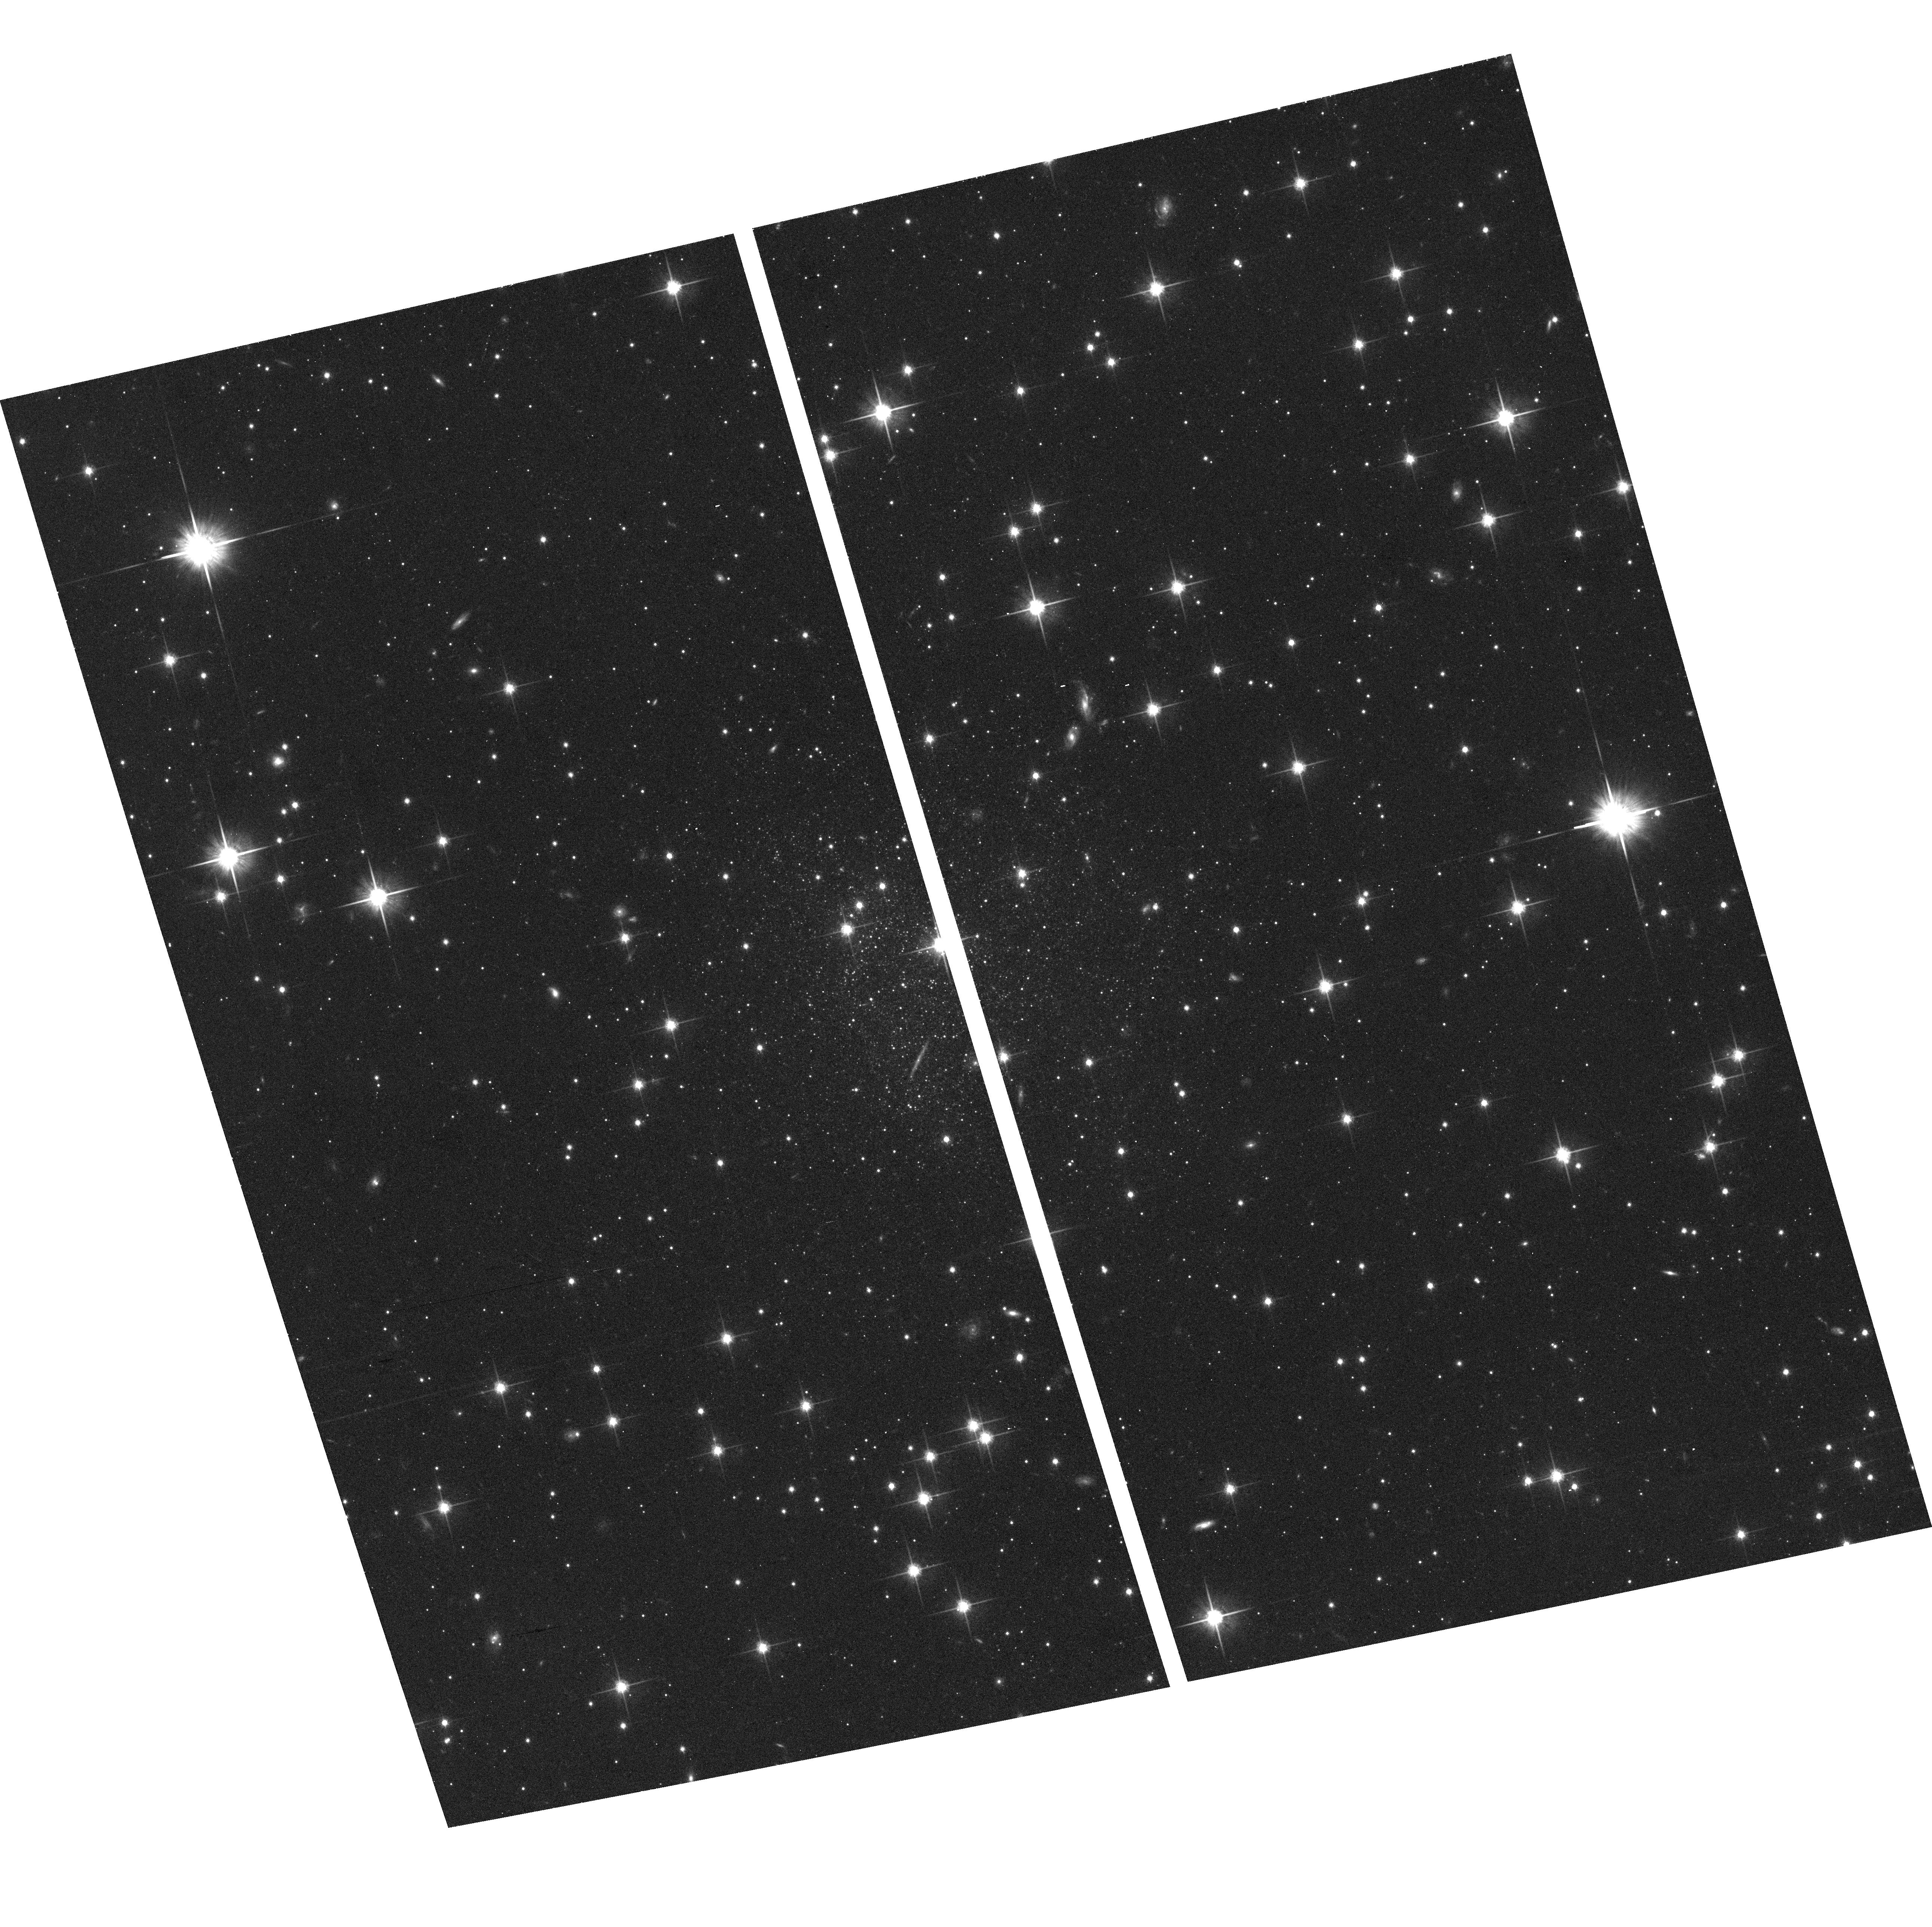
Target: HIPASS1351-47
Instrument: ACS/WFC
Filter: F814W
Exposure: 15 min
Observation ID: hst_10235_13_acs_wfc_f814w_j8xz13

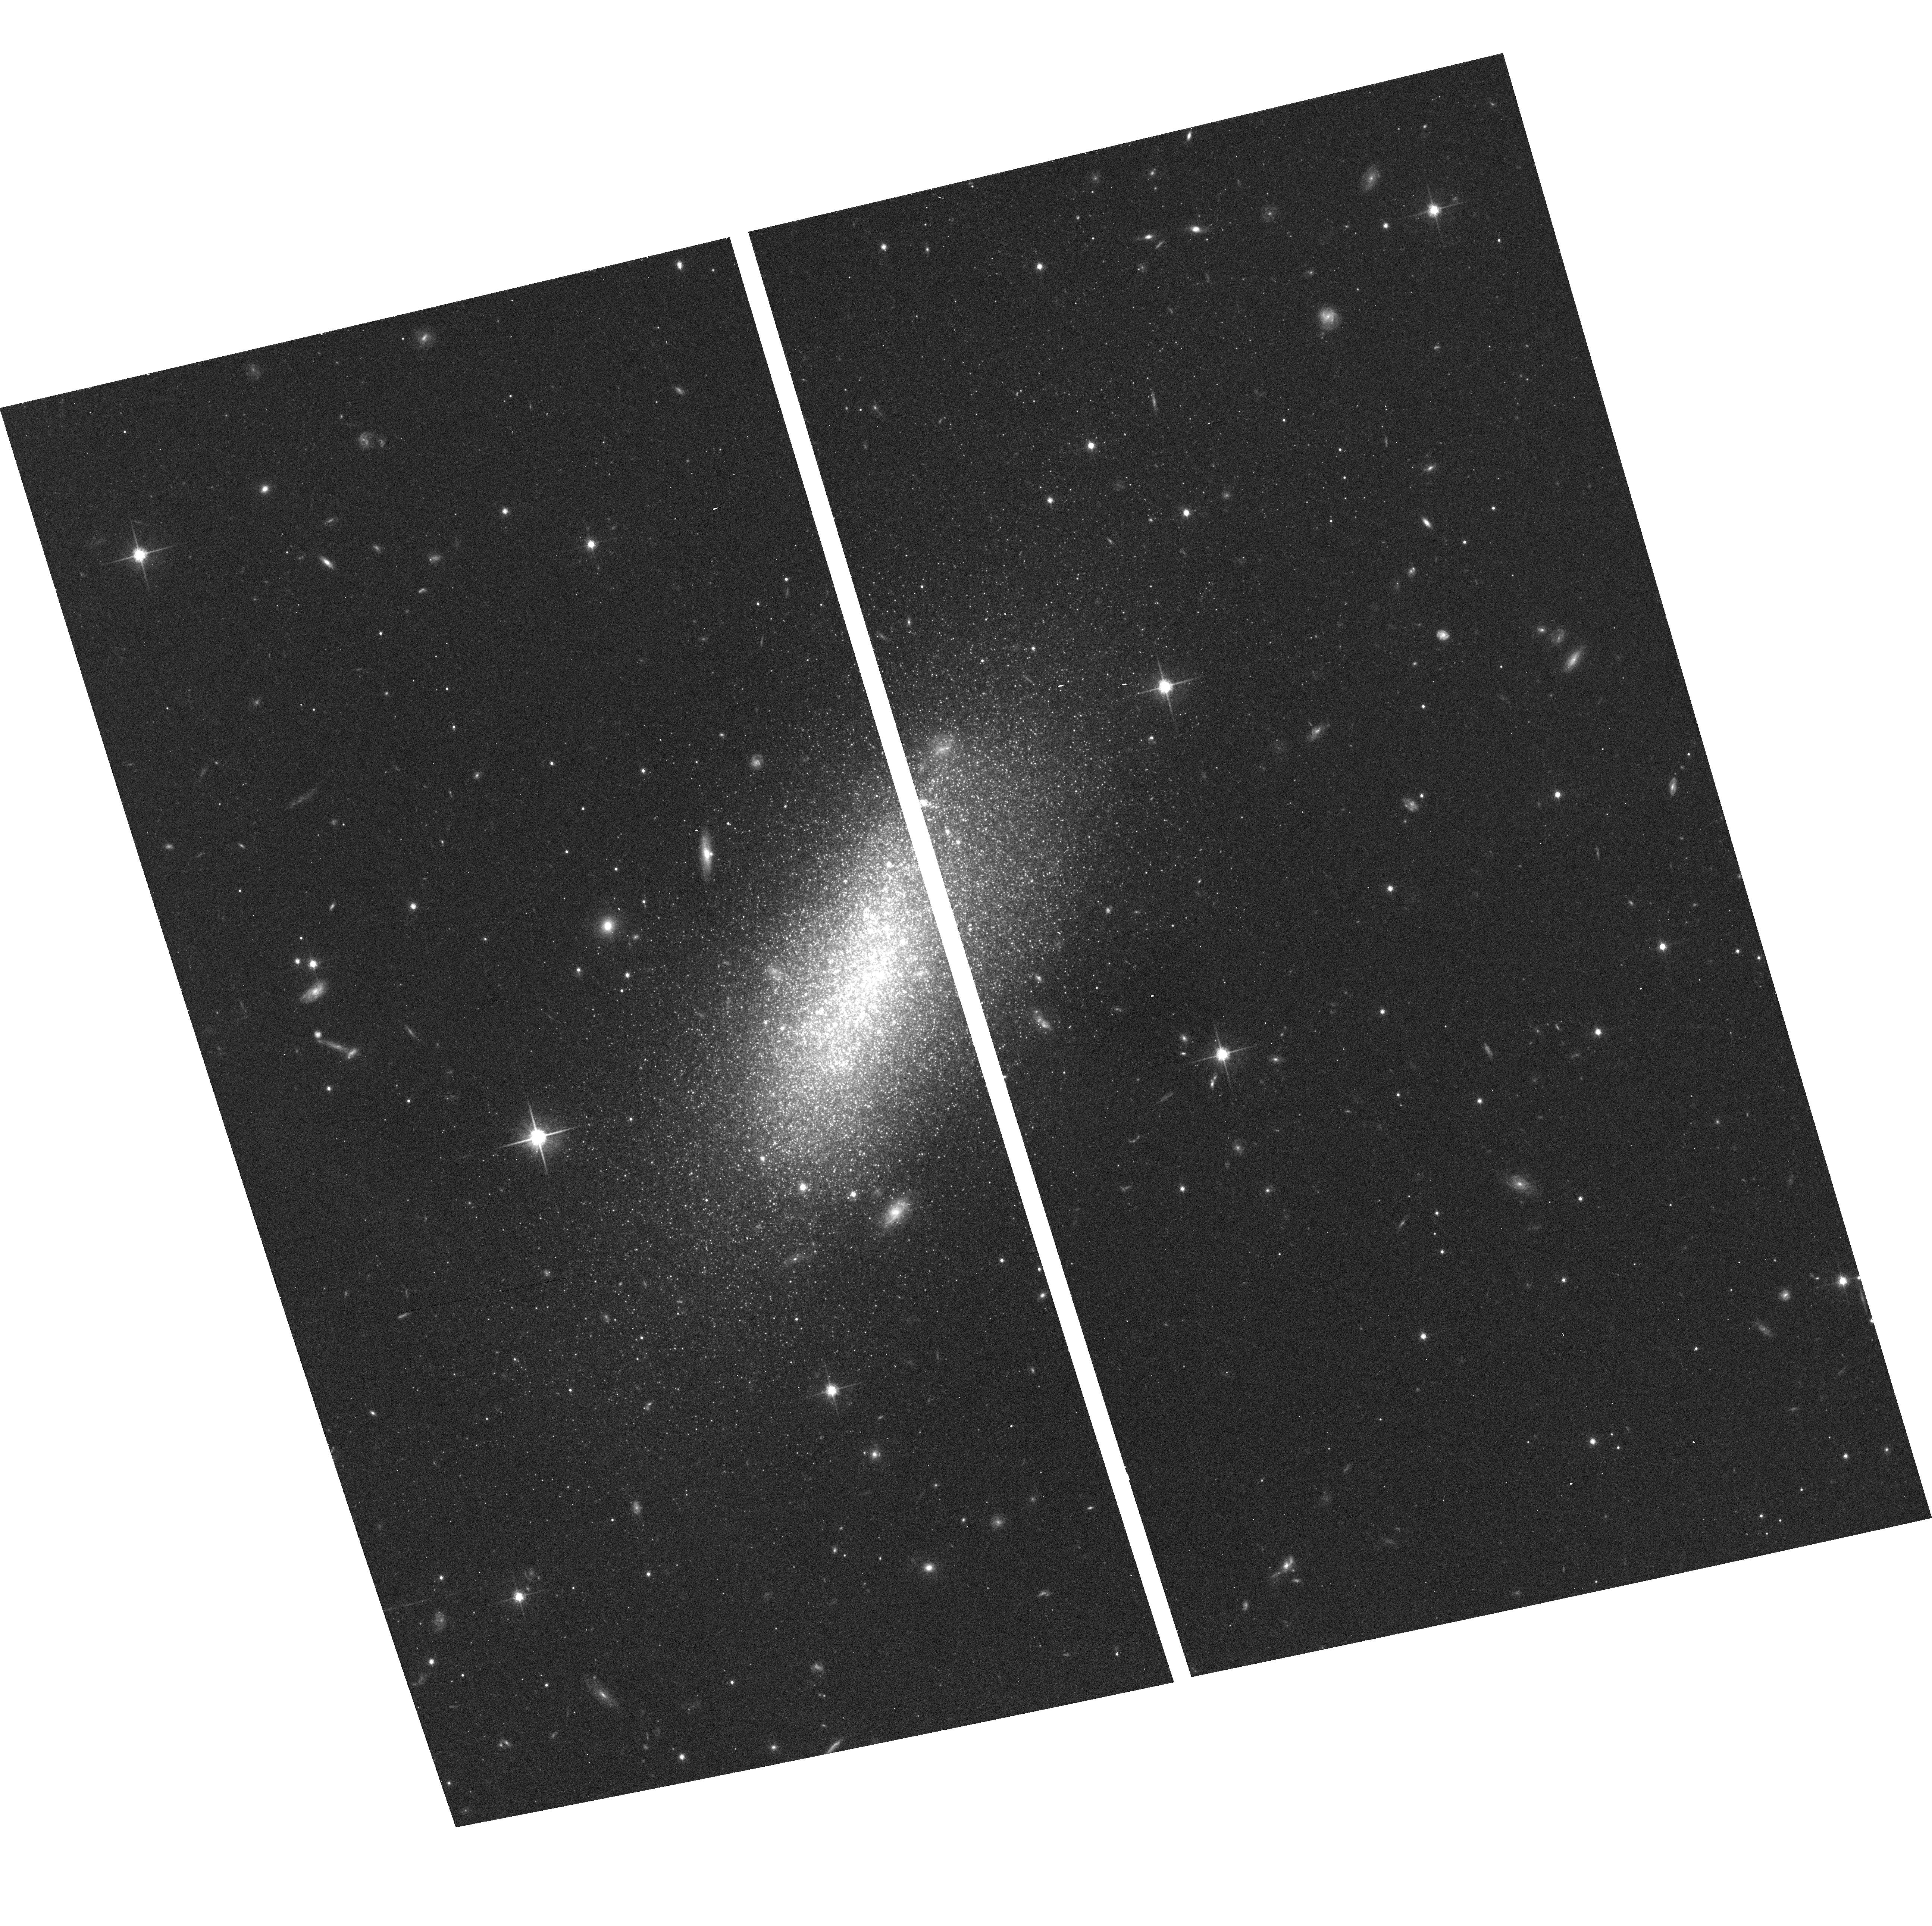
Target: I4247
Instrument: ACS/WFC
Filter: F814W
Exposure: 15 min
Observation ID: hst_10235_08_acs_wfc_f814w_j8xz08

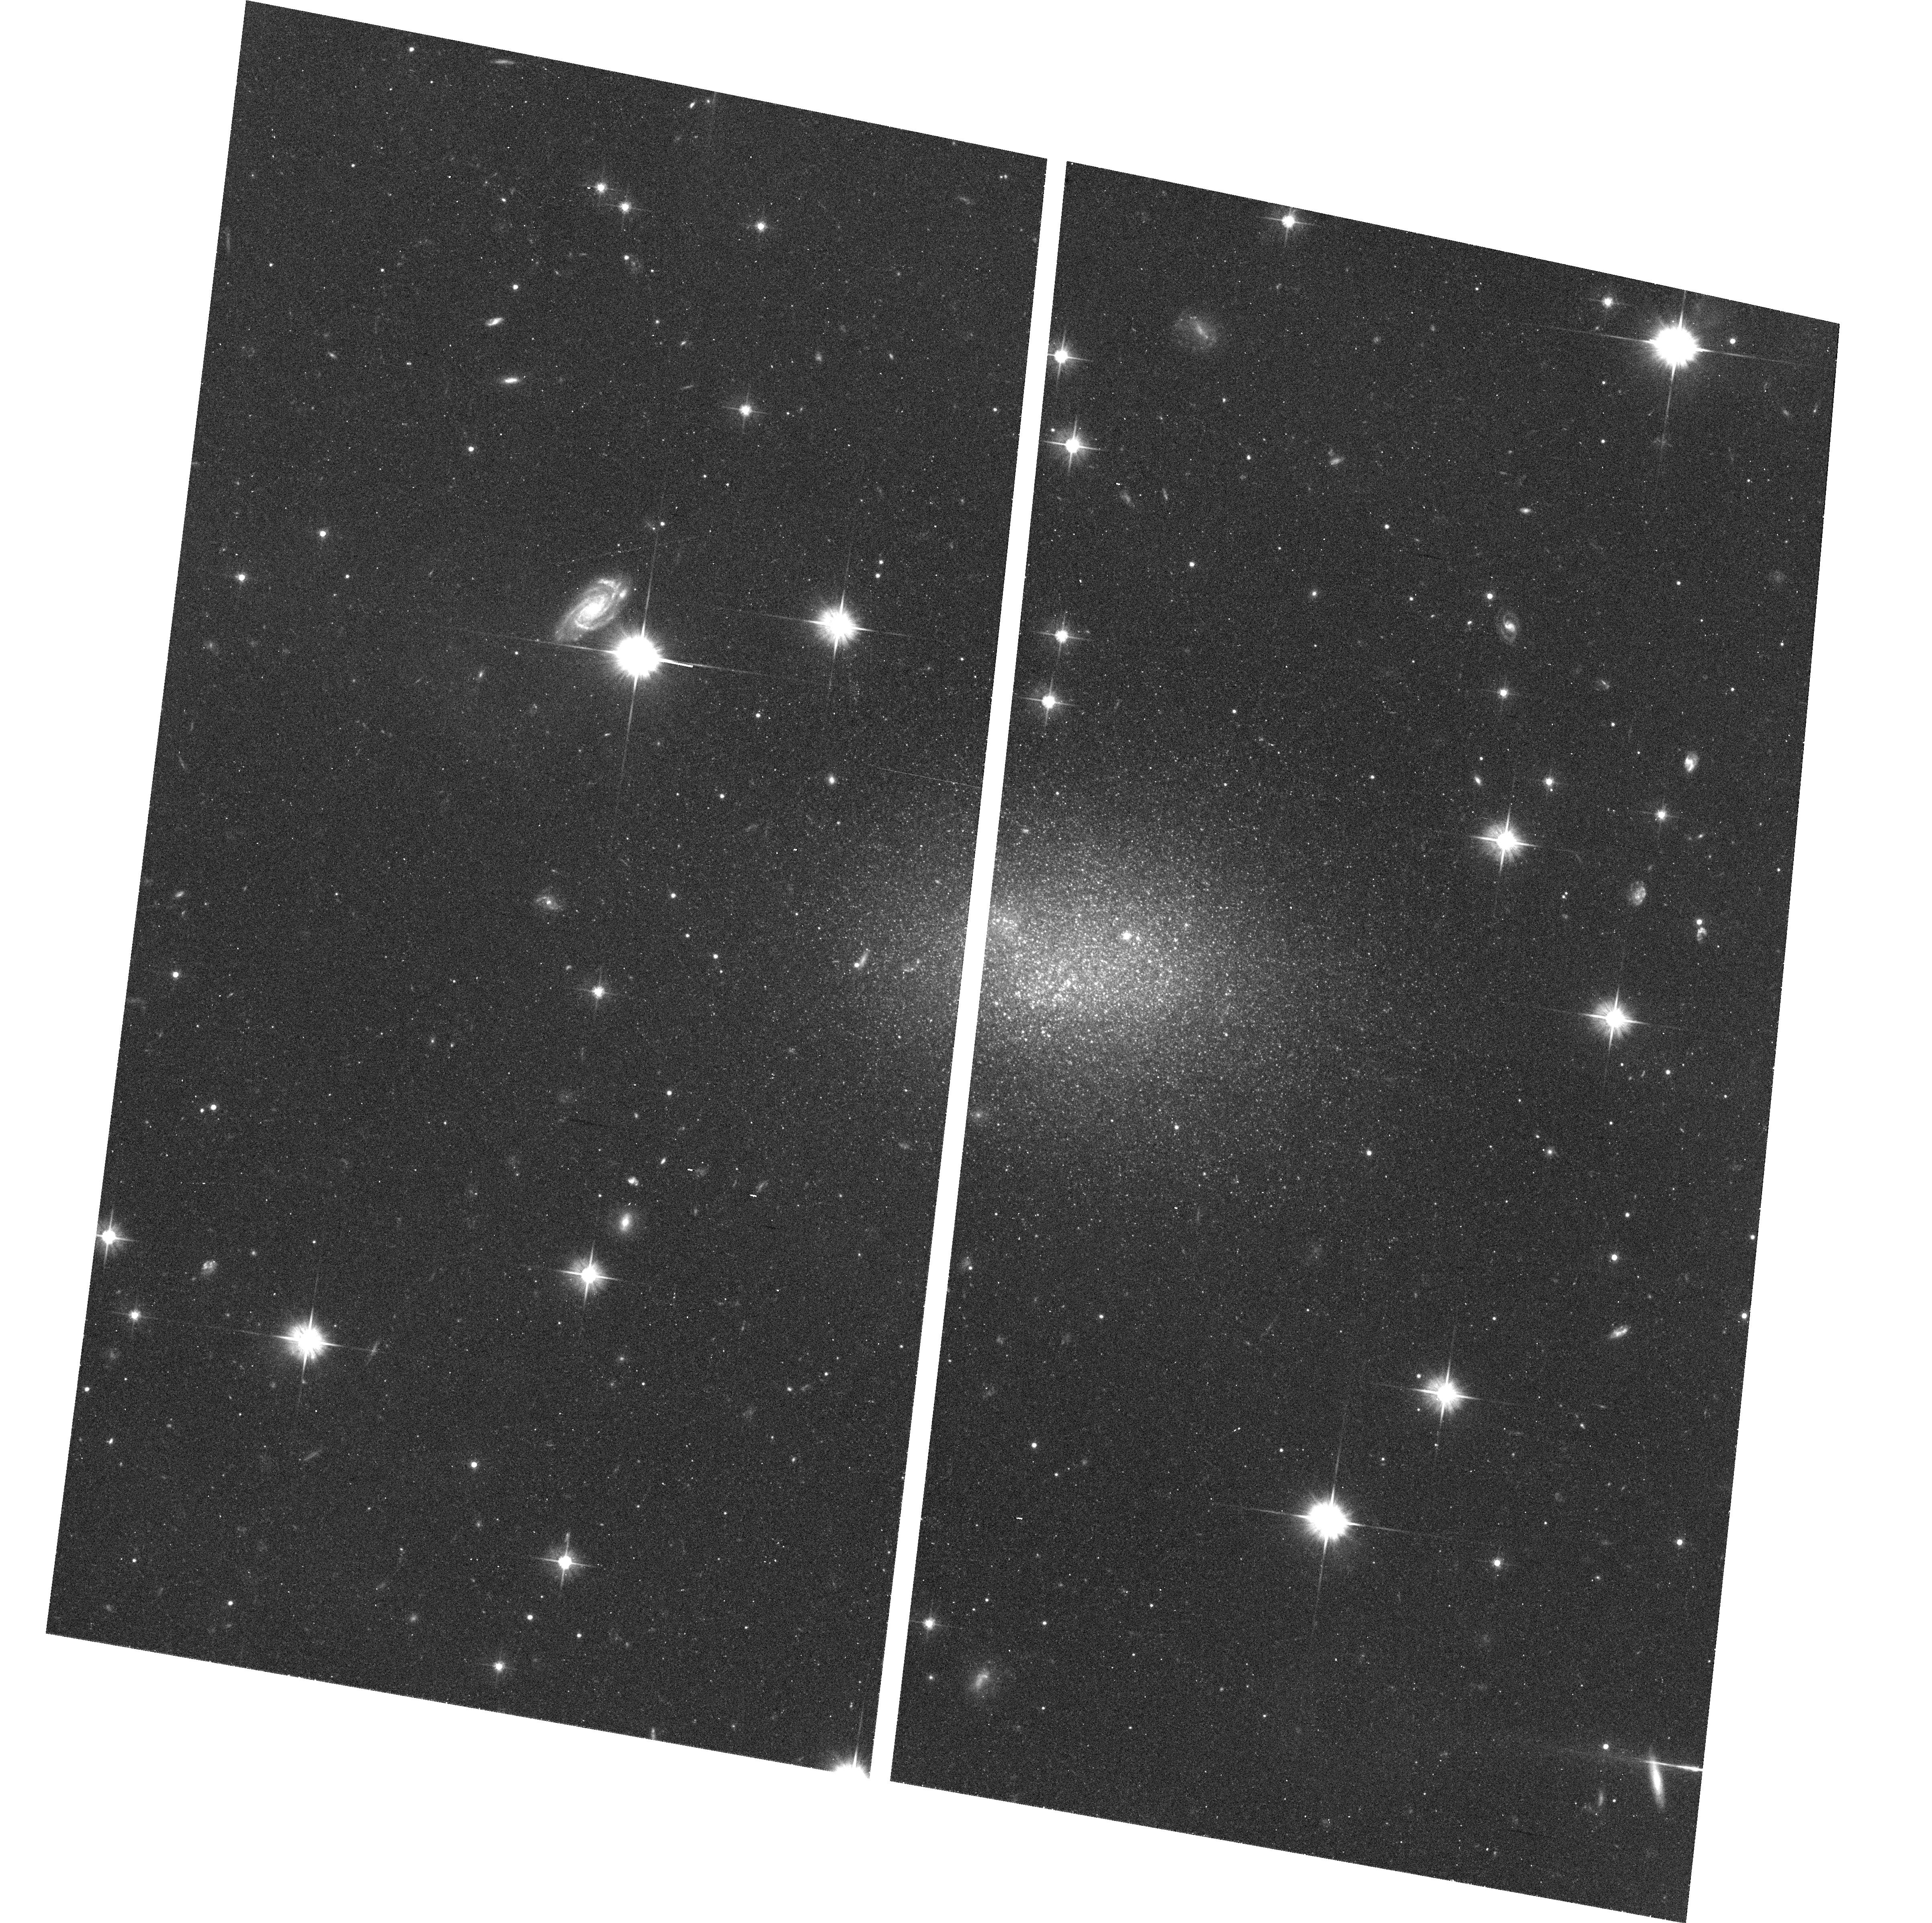
Target: E320-14
Instrument: ACS/WFC
Filter: F606W
Exposure: 20 min
Observation ID: hst_10235_02_acs_wfc_f606w_j8xz02

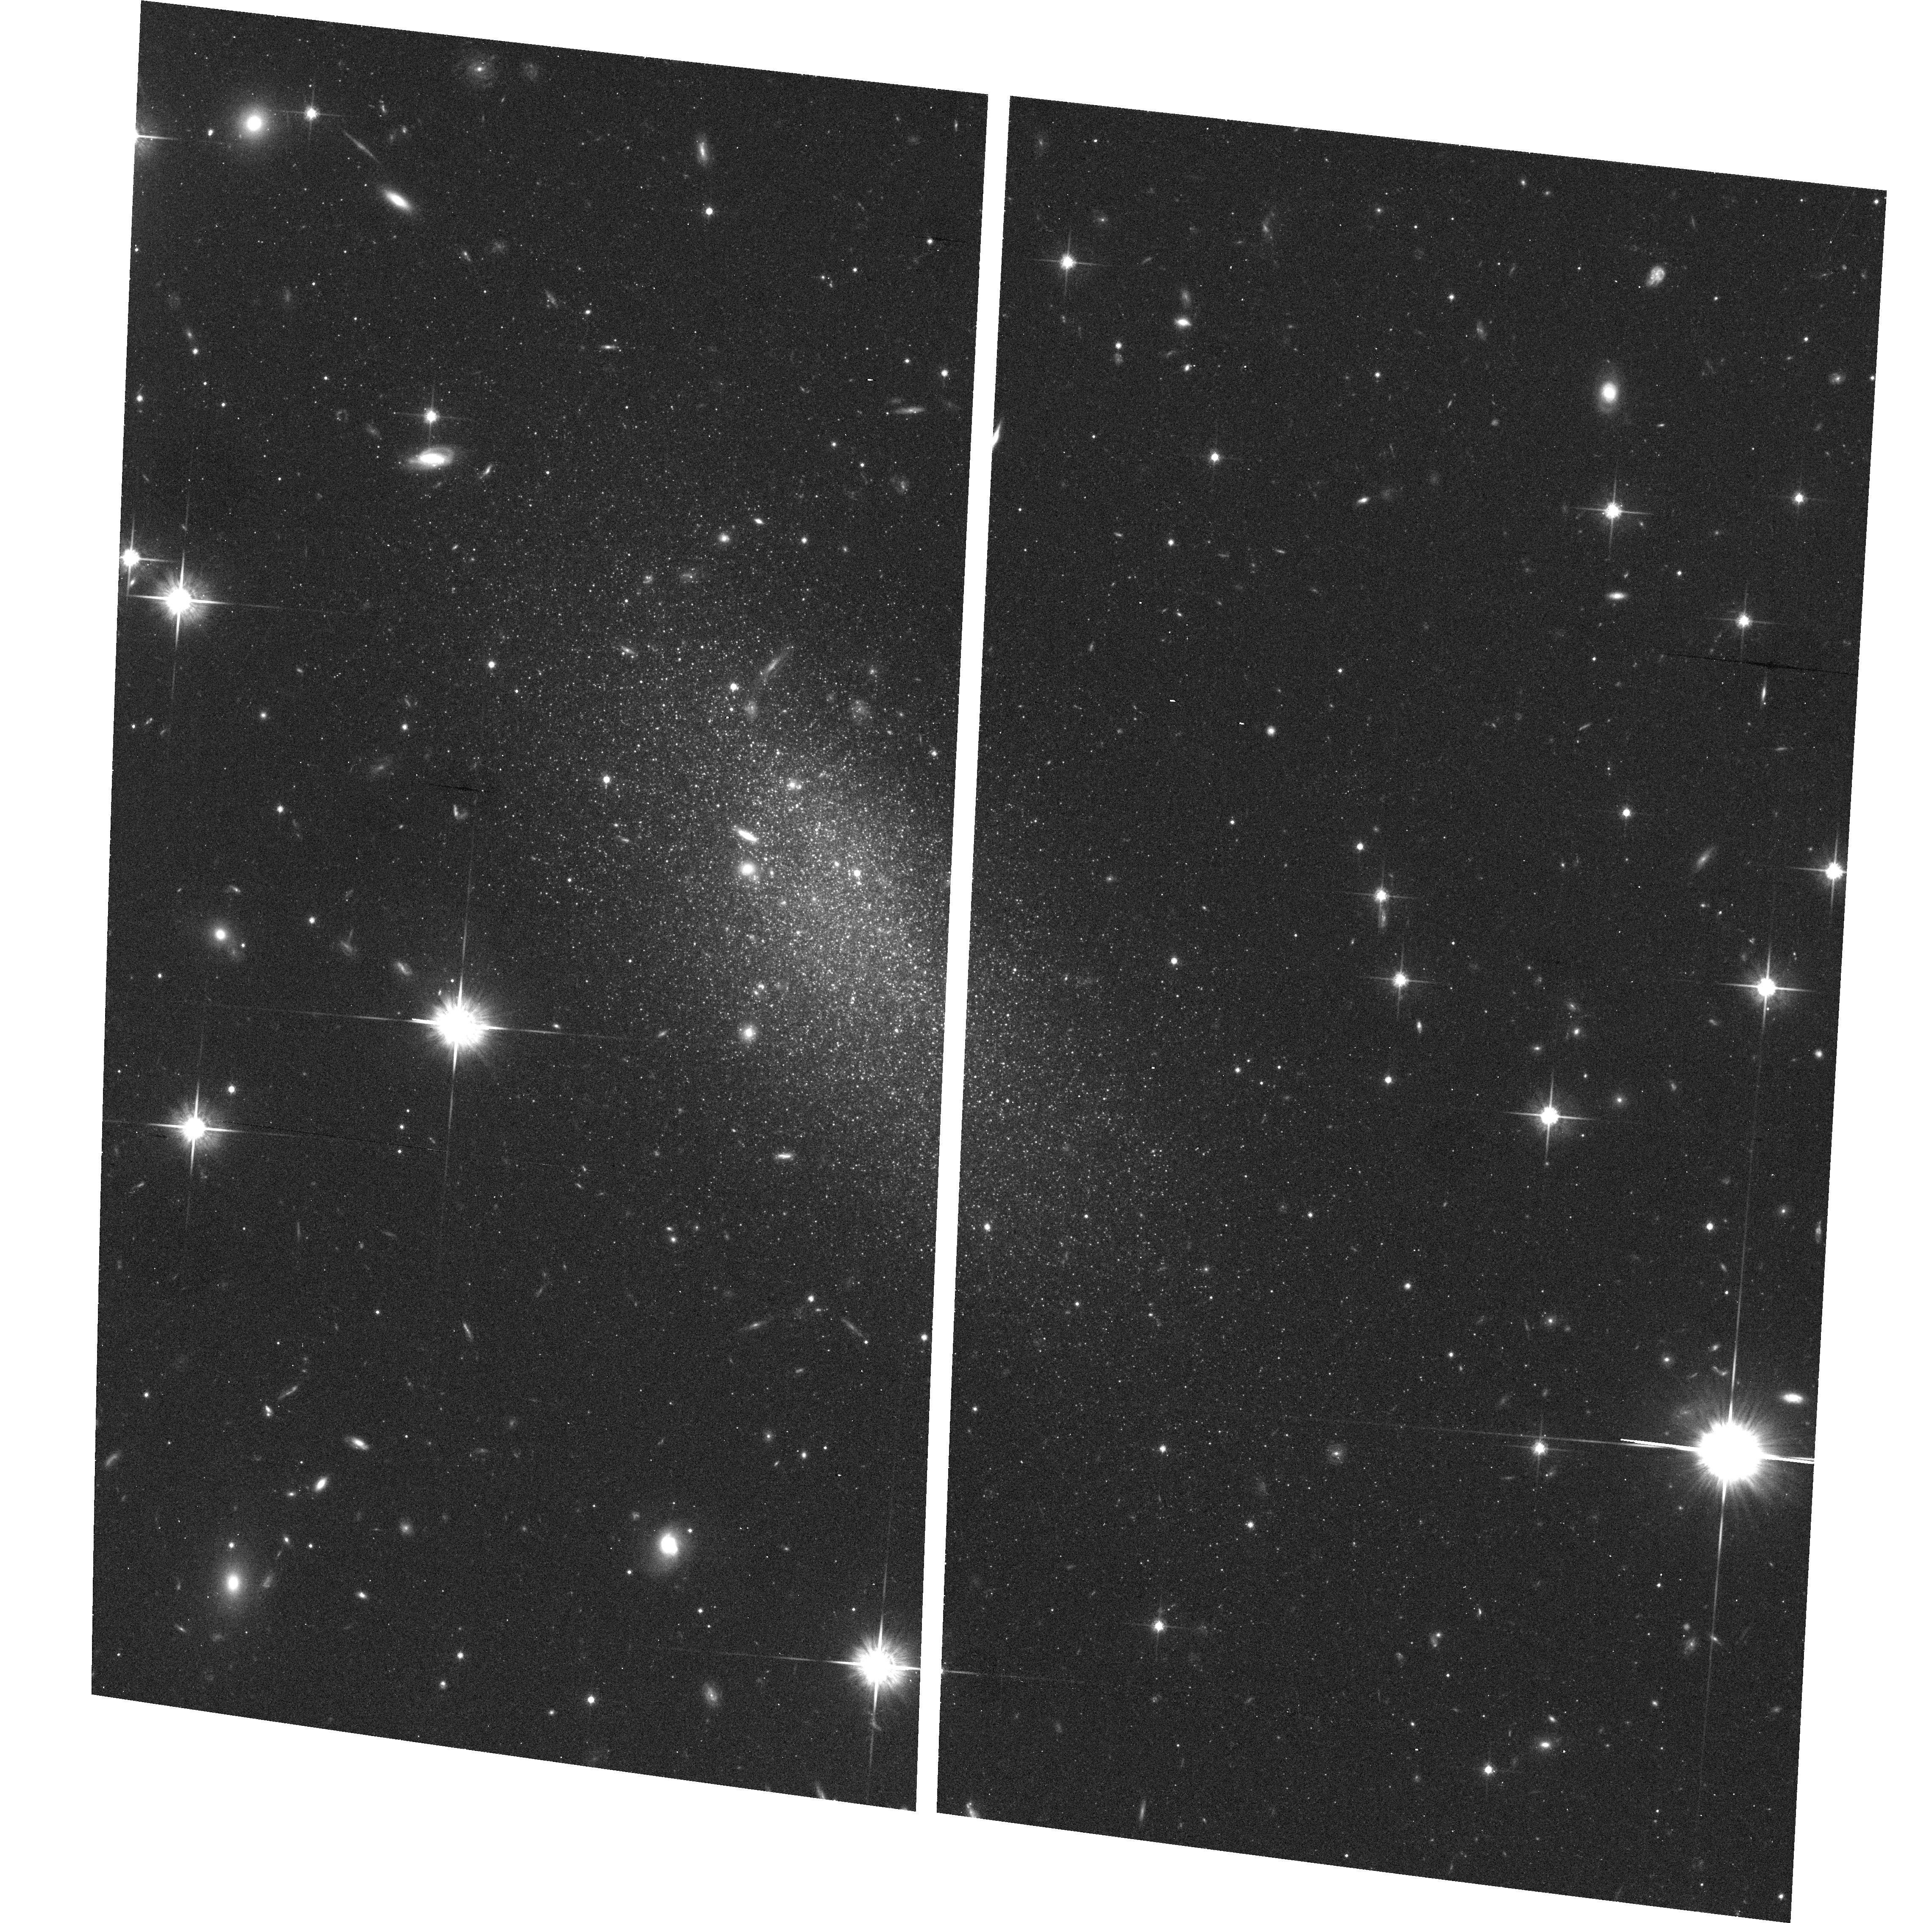
Target: E444-78
Instrument: ACS/WFC
Filter: F814W
Exposure: 15 min
Observation ID: hst_10235_10_acs_wfc_f814w_j8xz10

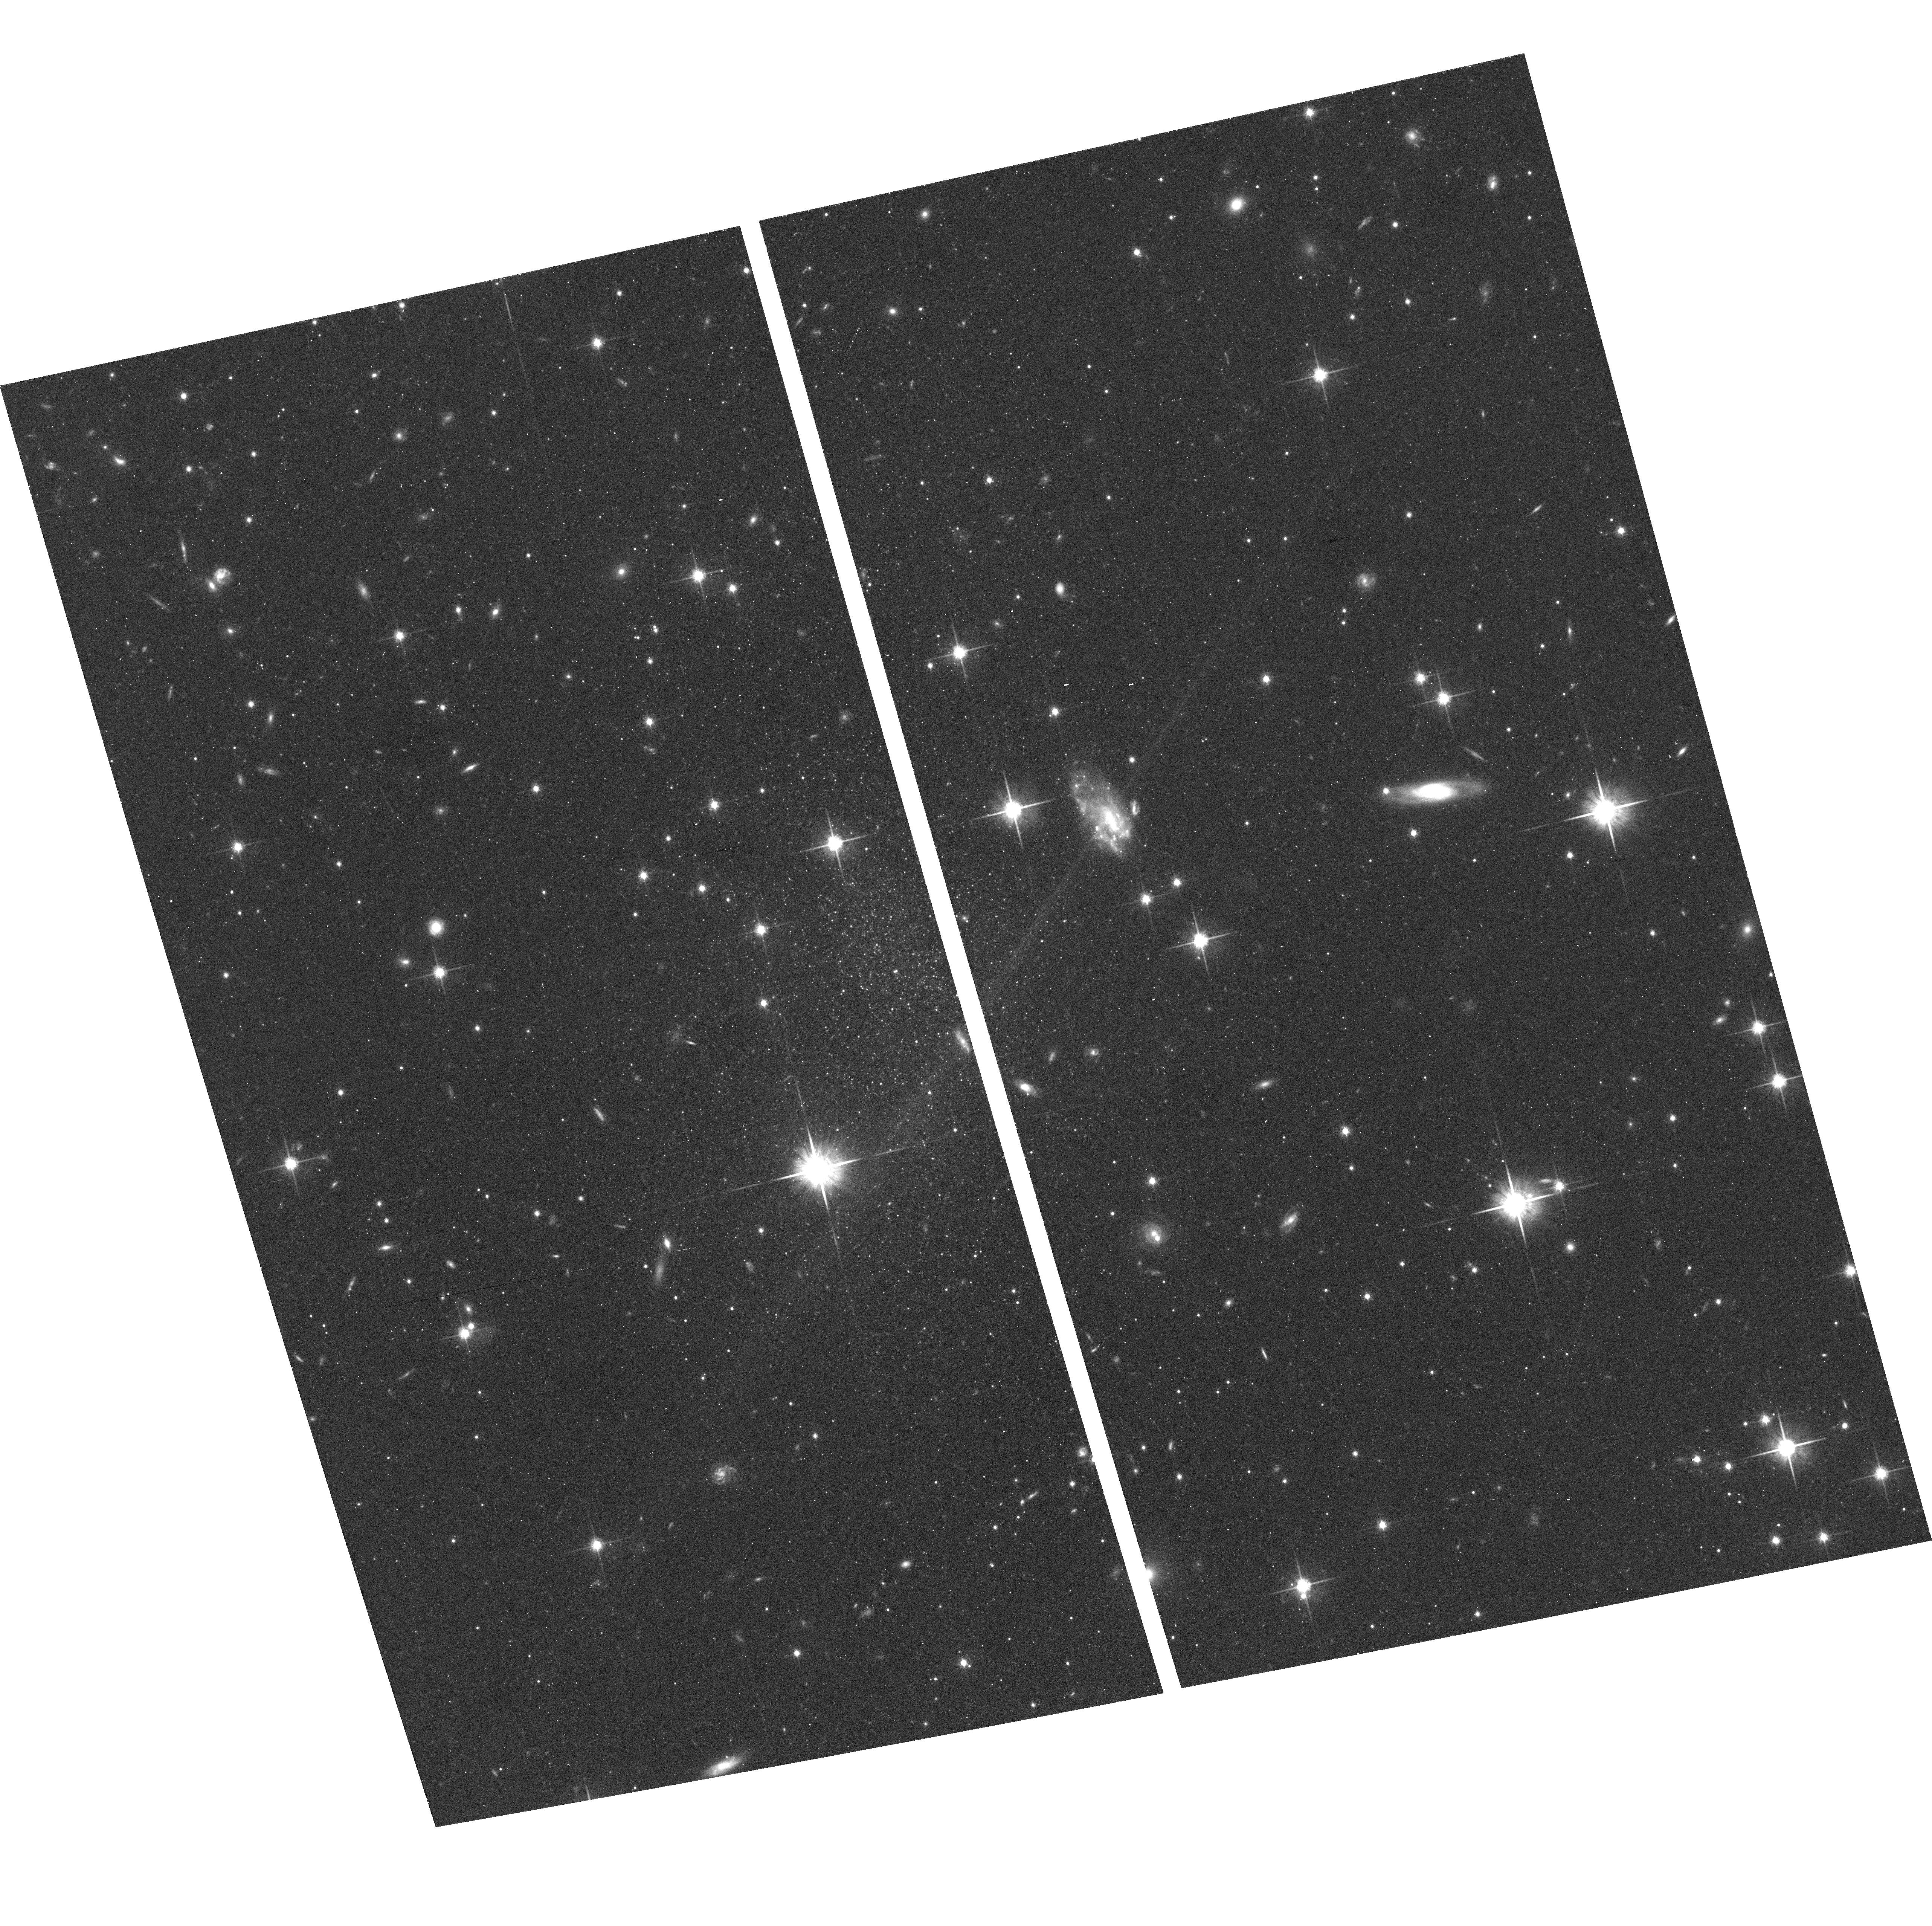
Target: HIPASS1348-37
Instrument: ACS/WFC
Filter: F814W
Exposure: 15 min
Observation ID: hst_10235_11_acs_wfc_f814w_j8xz11

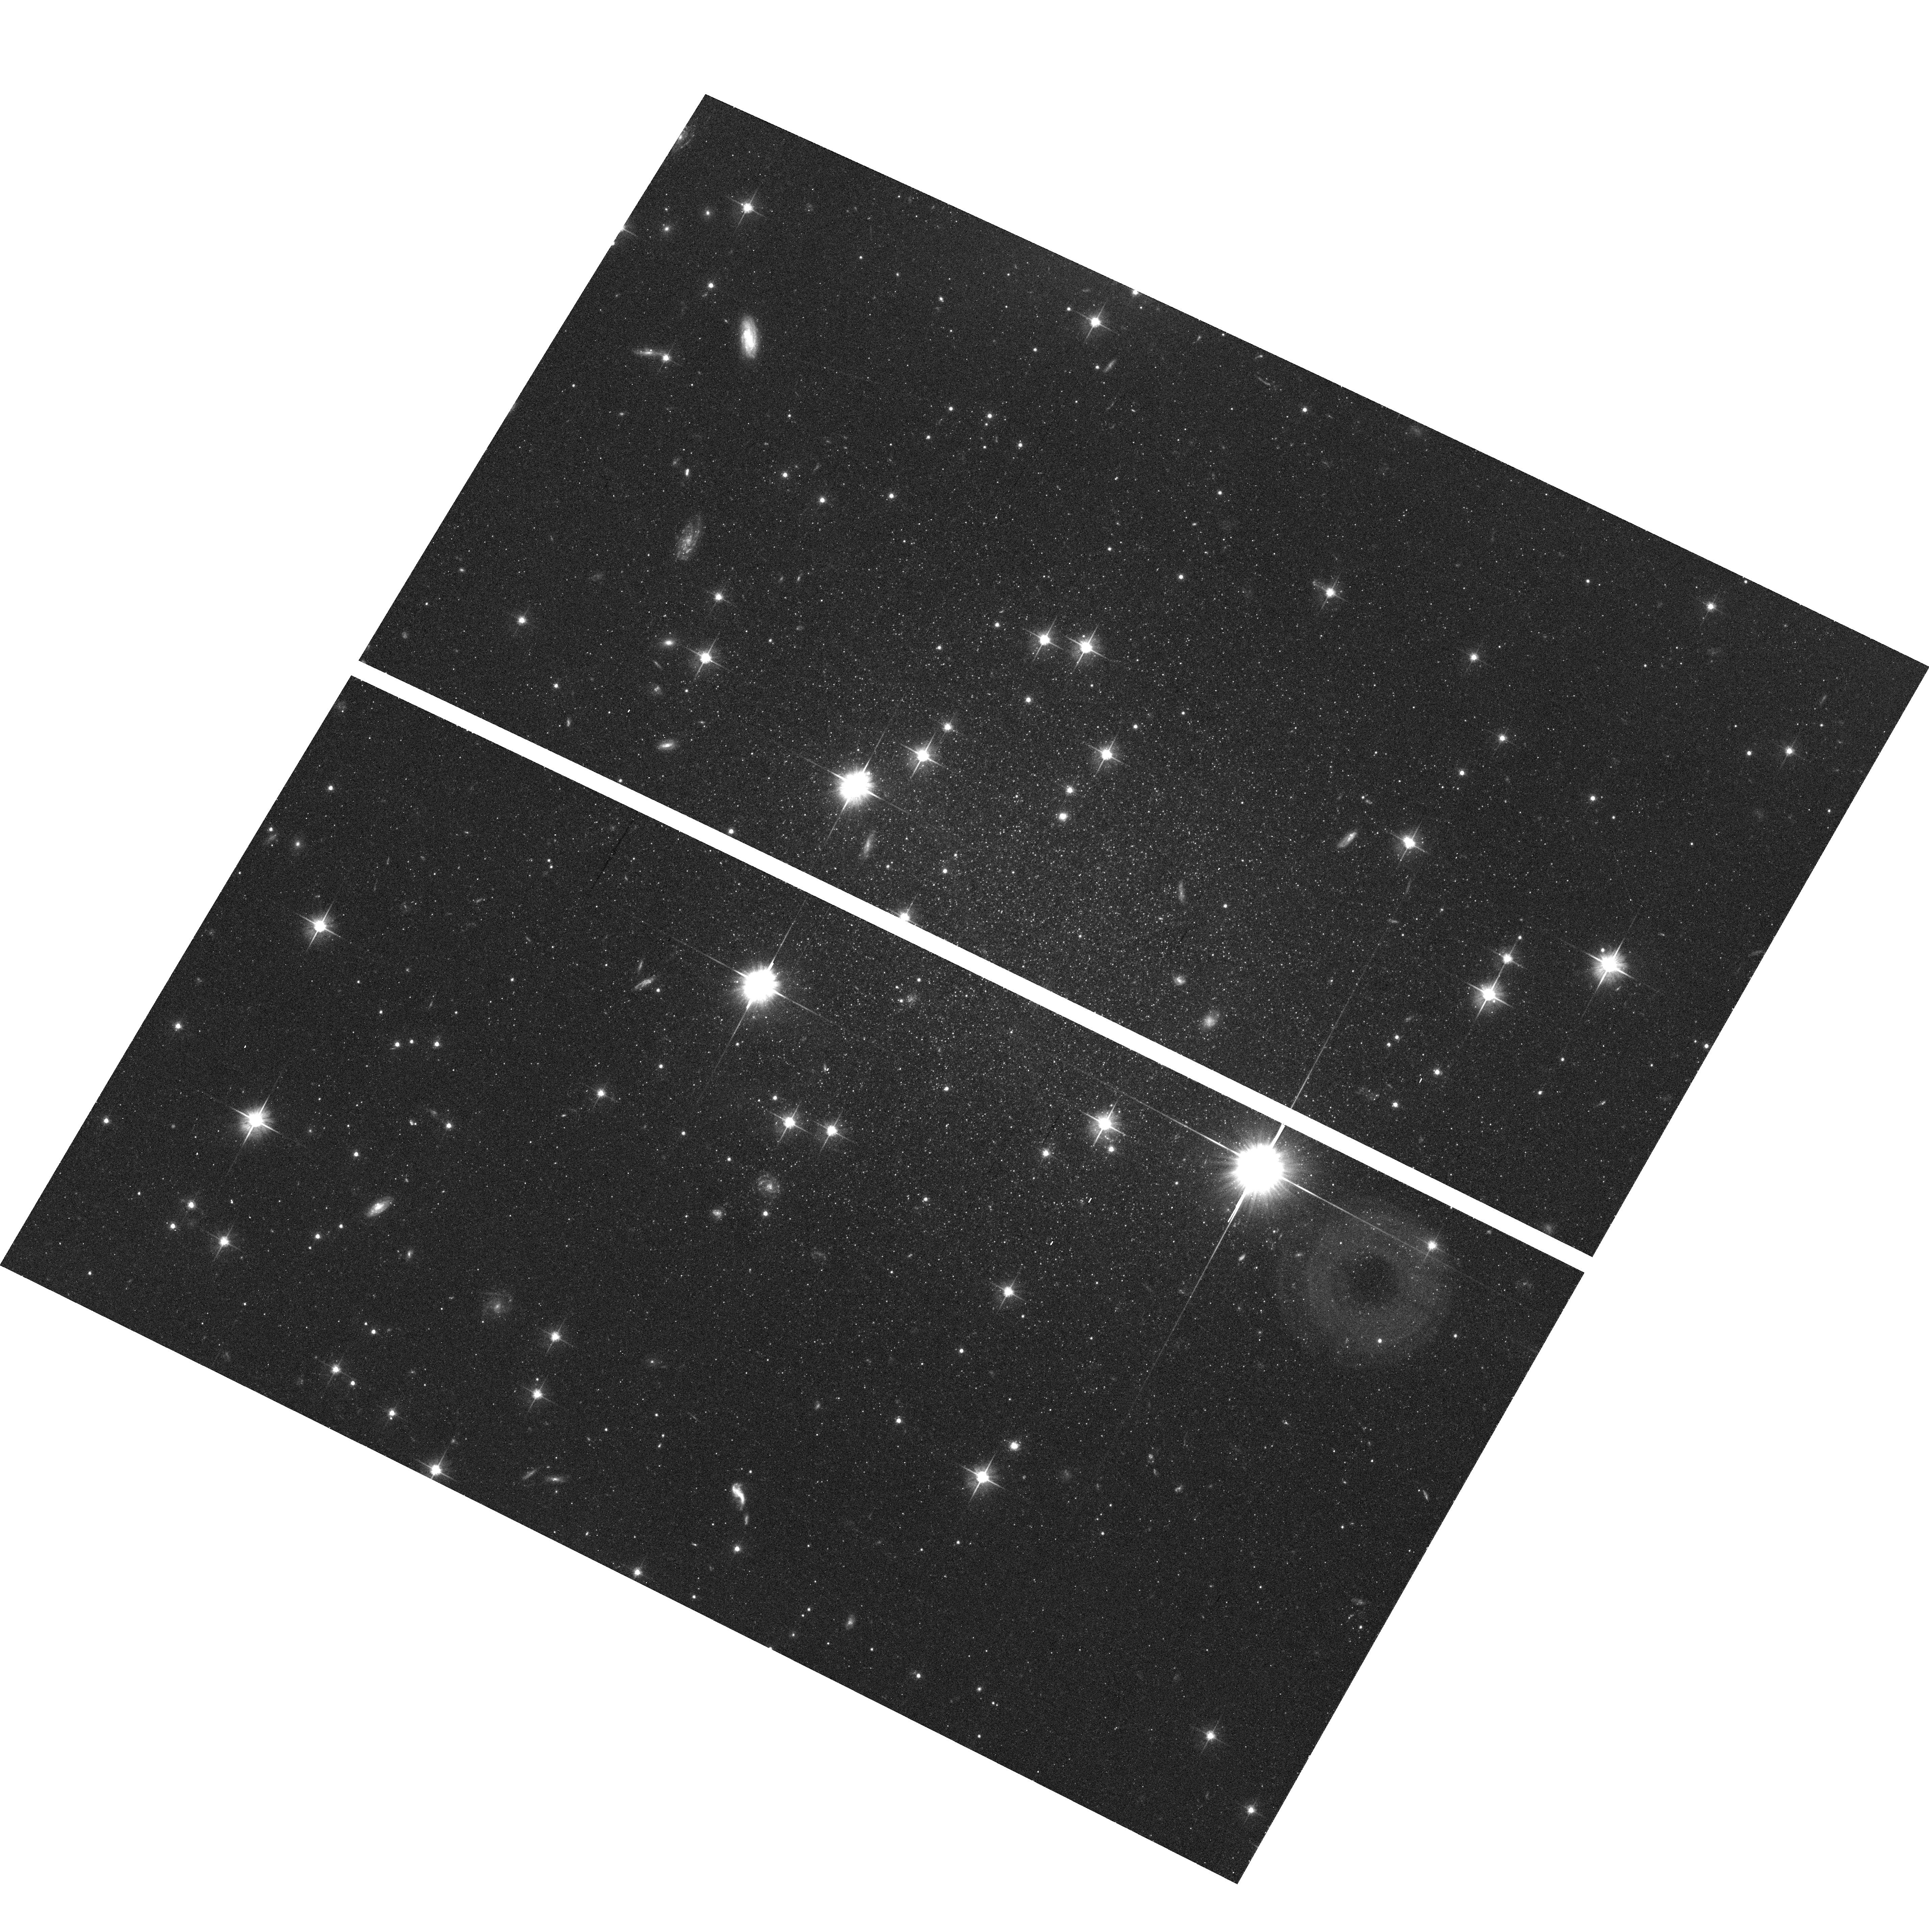
Target: KKS55
Instrument: ACS/WFC
Filter: F606W
Exposure: 20 min
Observation ID: hst_10235_07_acs_wfc_f606w_j8xz07

Dark vs. luminous matter in the CenA/M83 galaxy complex (PI: Karachentsev, Igor Dmitrievich)

The distribution of dark vs. luminous matter on scales of 0.1-1.0 Mpc remains poorly understood. For a nearby group, the total mass can be determined from the radius of "the zero-velocity surface", which separates the group from the general Hubble flow. This new method requires the measurement of accurate distances and radial velocities of galaxies around the group, but gives total mass estimates independent of assumptions about the state of relaxation or orbital characteristics. The mass pertains to the group at the full scale to which it is bound. Upon application in several nearest groups, the method yields mass estimates in agreement with the sum of the virial masses of subcomponents. However, the typical total M/L ratio for the nearby groups of ~30 Mo/Lo implies a local mean density of matter which is only 1/7 the canonical global density . The nearby complex of galaxies around Cen A and M83 resembles our Local Group by the dumb-bell concentration of objects around a pair of dominant galaxies. Accurate distances have been acquired recently for ~20 group members by the TRGB method using HST. We will measure TRGB distances to the 17 remaining galaxies in the region. These observations will constrain the dynamical state of the halo surrounding the nearest giant E-galaxy Cen A, providing a comparison with the halos of the nearest spirals.